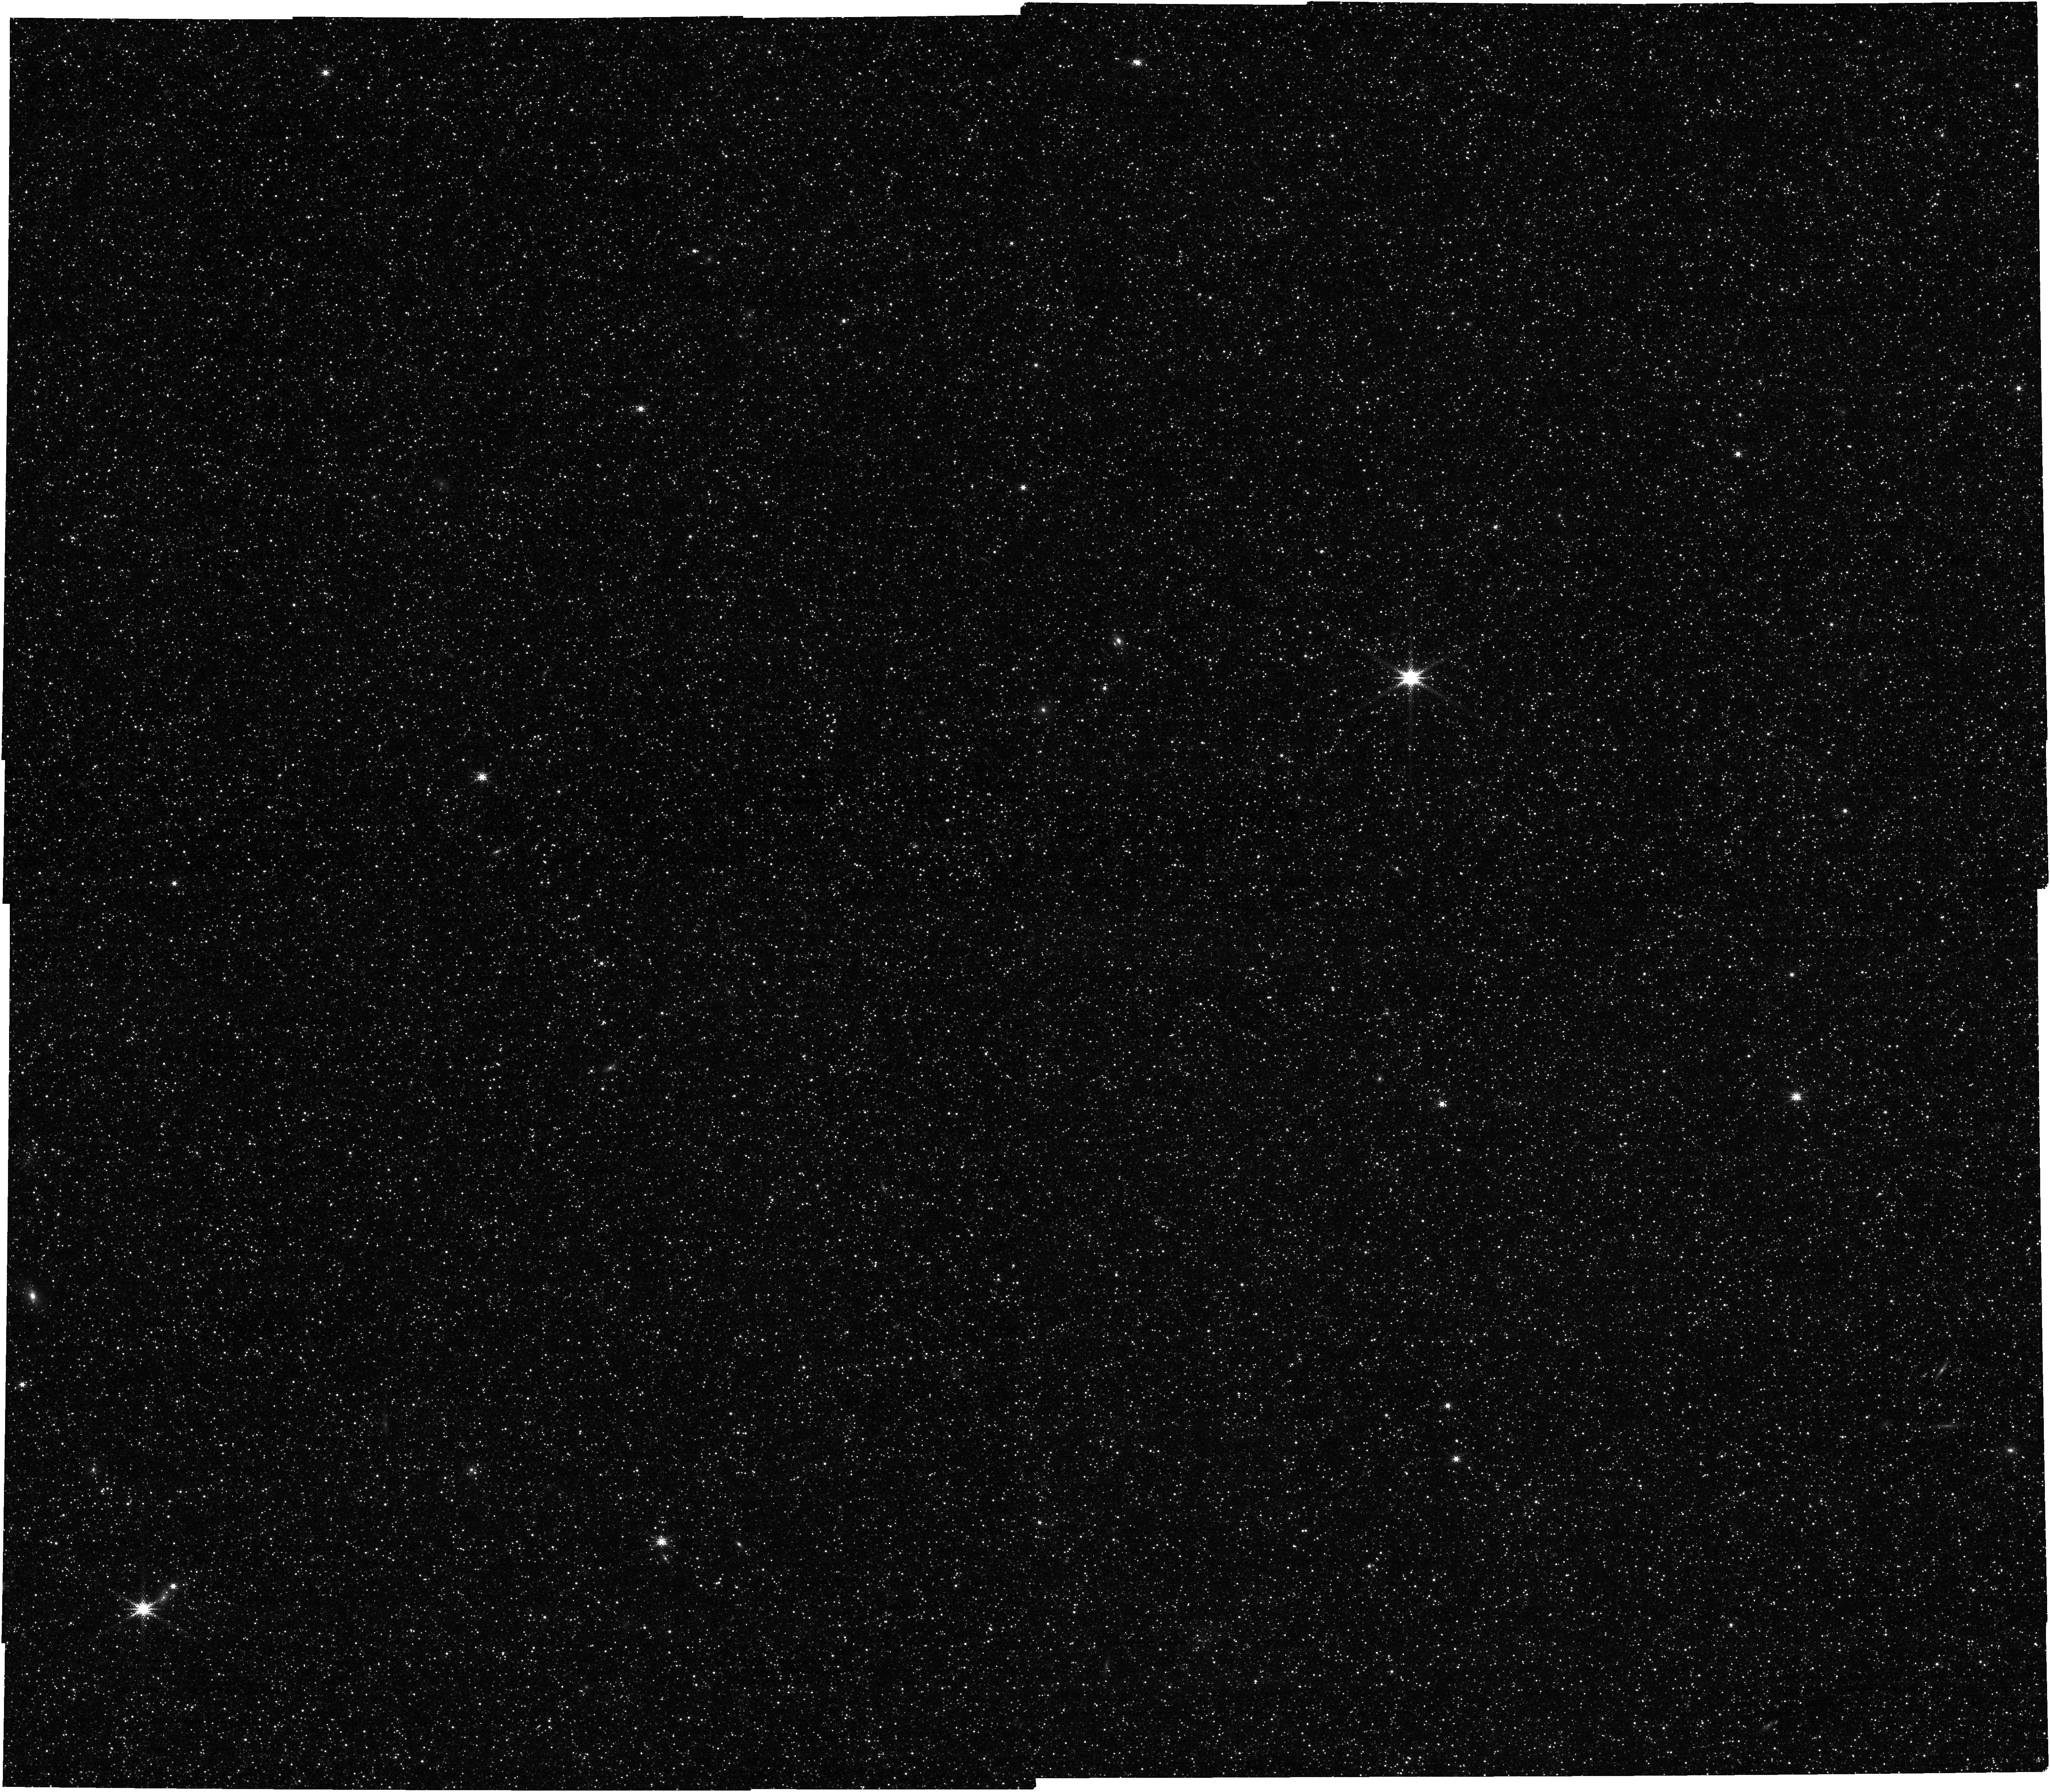
Target: PREIMAGING+BRICK13. Instrument: NIRCAM. Filter: F250M. Exposure: 17 min. Observation ID: jw02301-o002_t200_nircam_clear-f250m

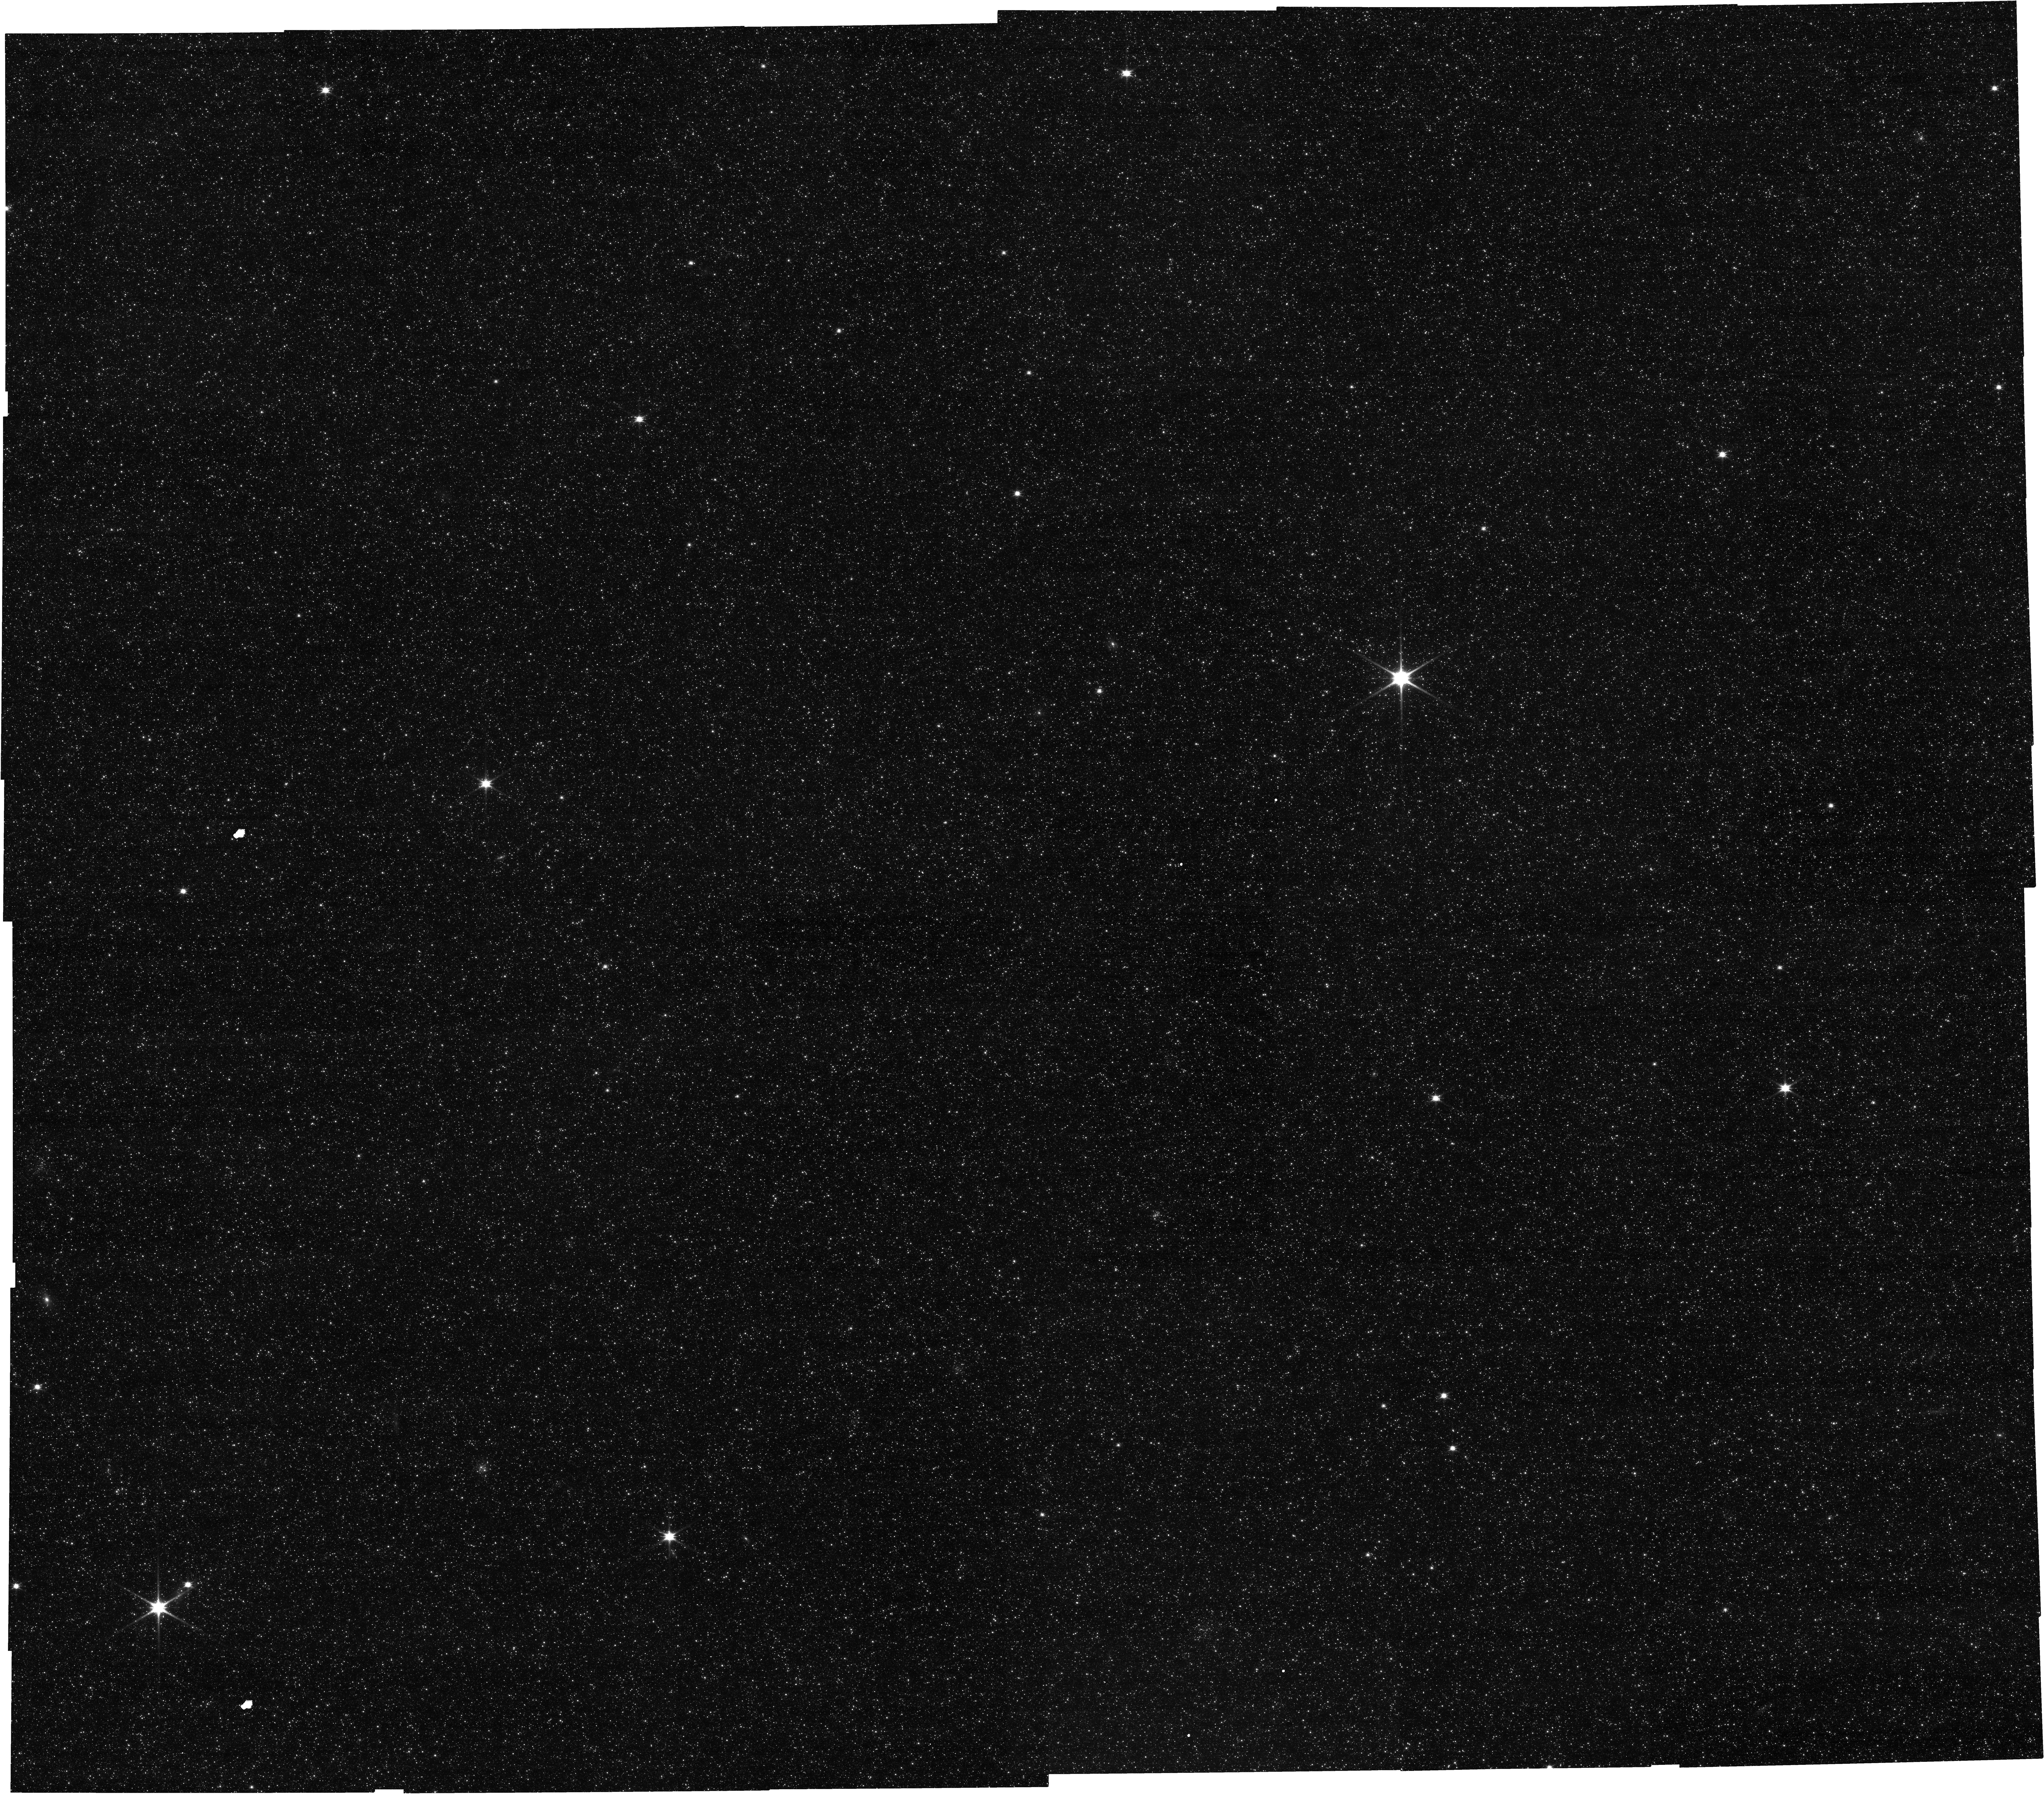
Target: PREIMAGING+BRICK13. Instrument: NIRCAM. Filter: F115W. Exposure: 17 min. Observation ID: jw02301-o002_t200_nircam_clear-f115w

Unearthing the fossilized Andromeda galaxy: a spectroscopic pilot survey of M31 giants (PI: Mackereth, John Edward)

Galaxy evolution models are strongly underpinned by anchoring constraints made locally in the Milky Way. In this proposal, we aim to perform a pilot study toward providing a secondary local anchor in the form of a detailed mapping in element abundances of the stellar populations of the Andromeda galaxy, M31. Primarily, we will use NIRSpec spectroscopy of giant stars to study element abundances in the old disk of M31, establishing whether it plays host to a dichotomy in the ratio of its alpha-element abundances relative to Iron. Such a feature is readily observed in the Milky Way, and thought to be indicative of an early and rapid assembly of its mass. These pilot observations towards larger spectroscopic surveys of the M31 disk will allow us to discriminate between the myriad models which are now proposed for the origin of this feature in the Milky Way. This will place the first stake of true galactic archaeology in Andromeda, opening the door to more detailed future studies which will attempt to reconstruct the star formation history and more fully constrain the history of mass assembly in our nearest giant disk.